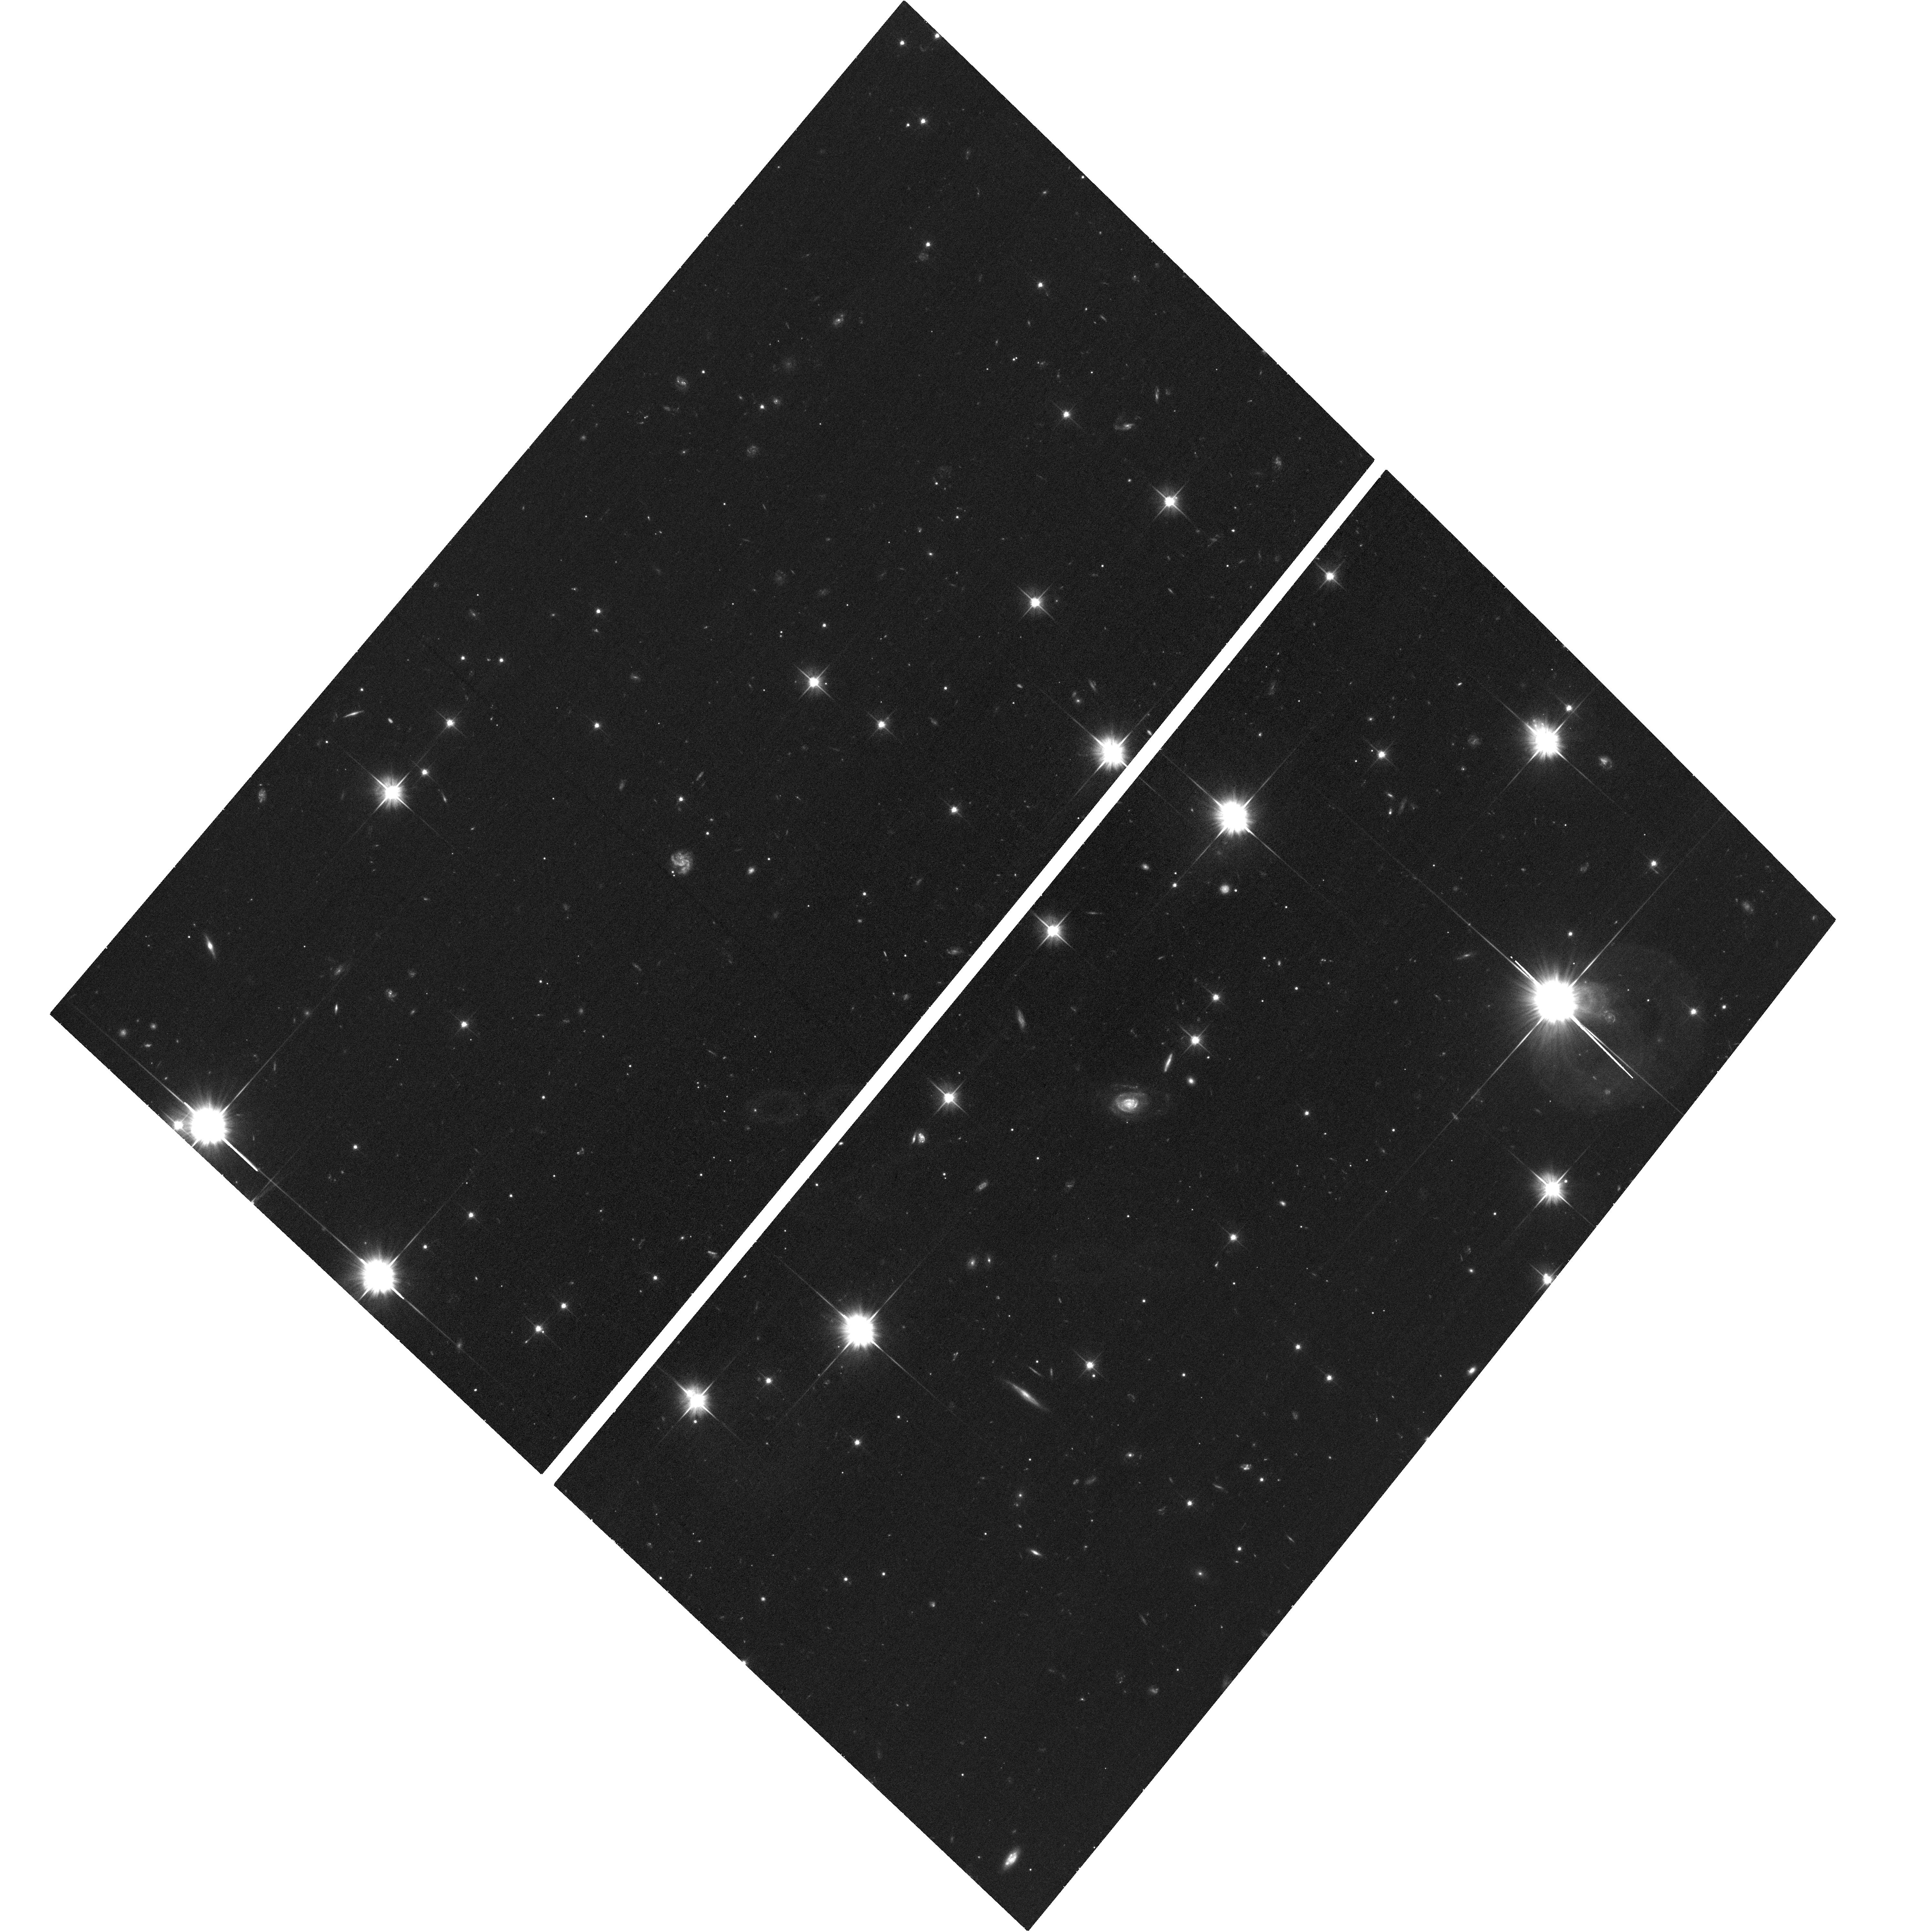
Target: SHORT-GRB
Instrument: ACS/WFC
Filter: F606W
Exposure: 33 min
Observation ID: hst_14357_04_acs_wfc_f606w_jd1u04

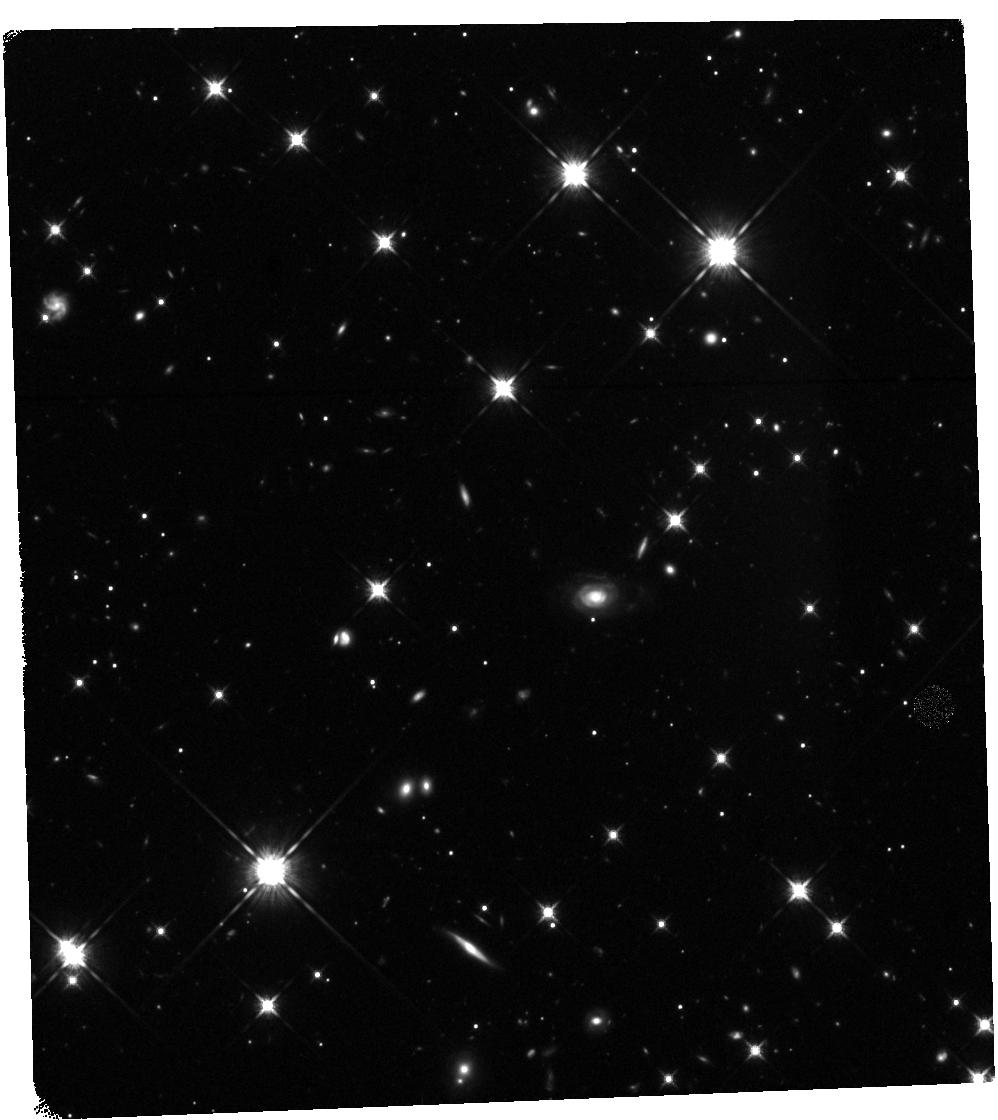
Target: SHORT-GRB
Instrument: WFC3/IR
Filter: F125W
Exposure: 40 min
Observation ID: hst_14357_05_wfc3_ir_f125w_id1u05

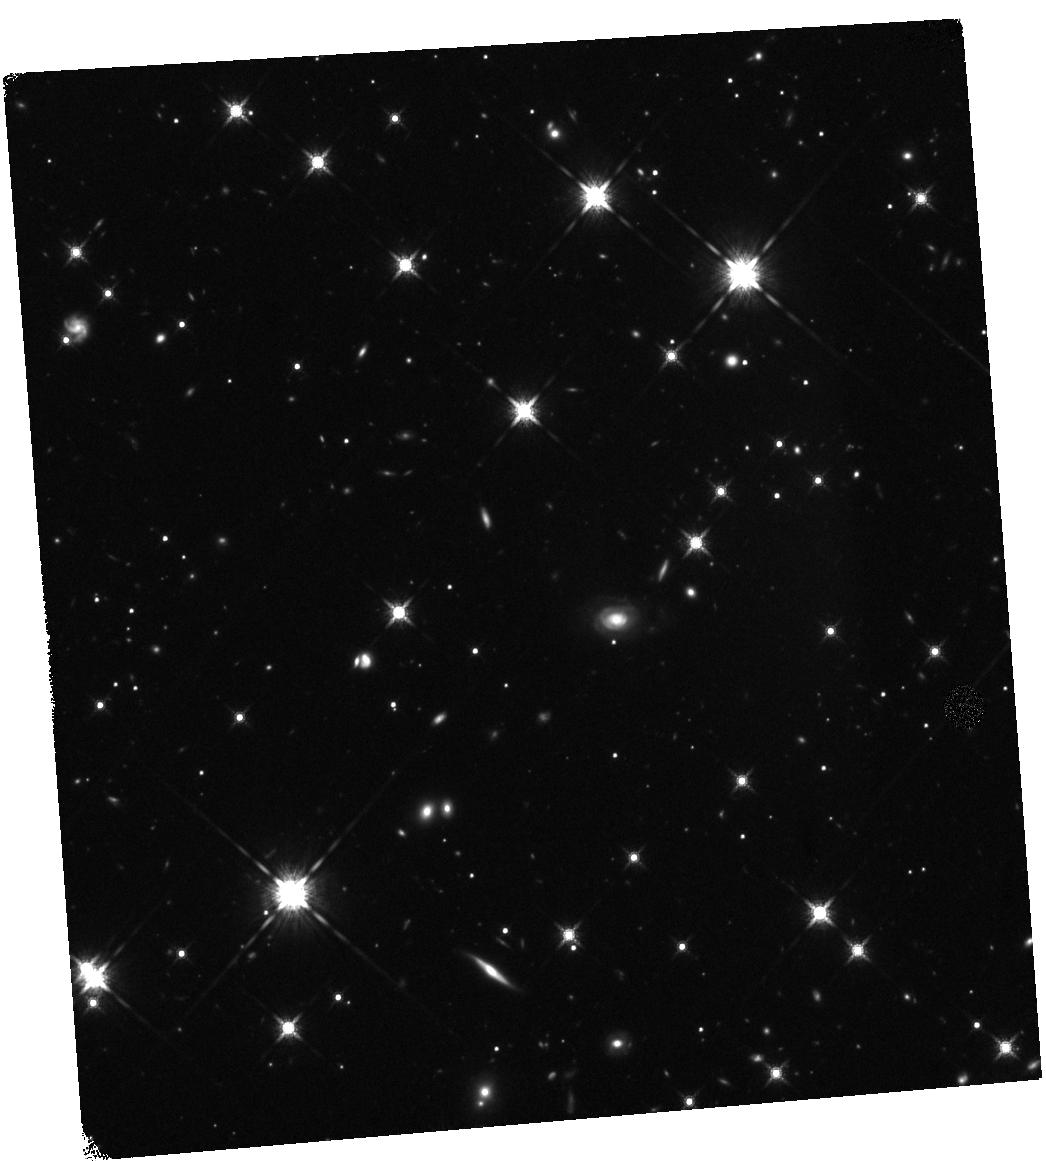
Target: SHORT-GRB
Instrument: WFC3/IR
Filter: F160W
Exposure: 40 min
Observation ID: hst_14357_03_wfc3_ir_f160w_id1u03

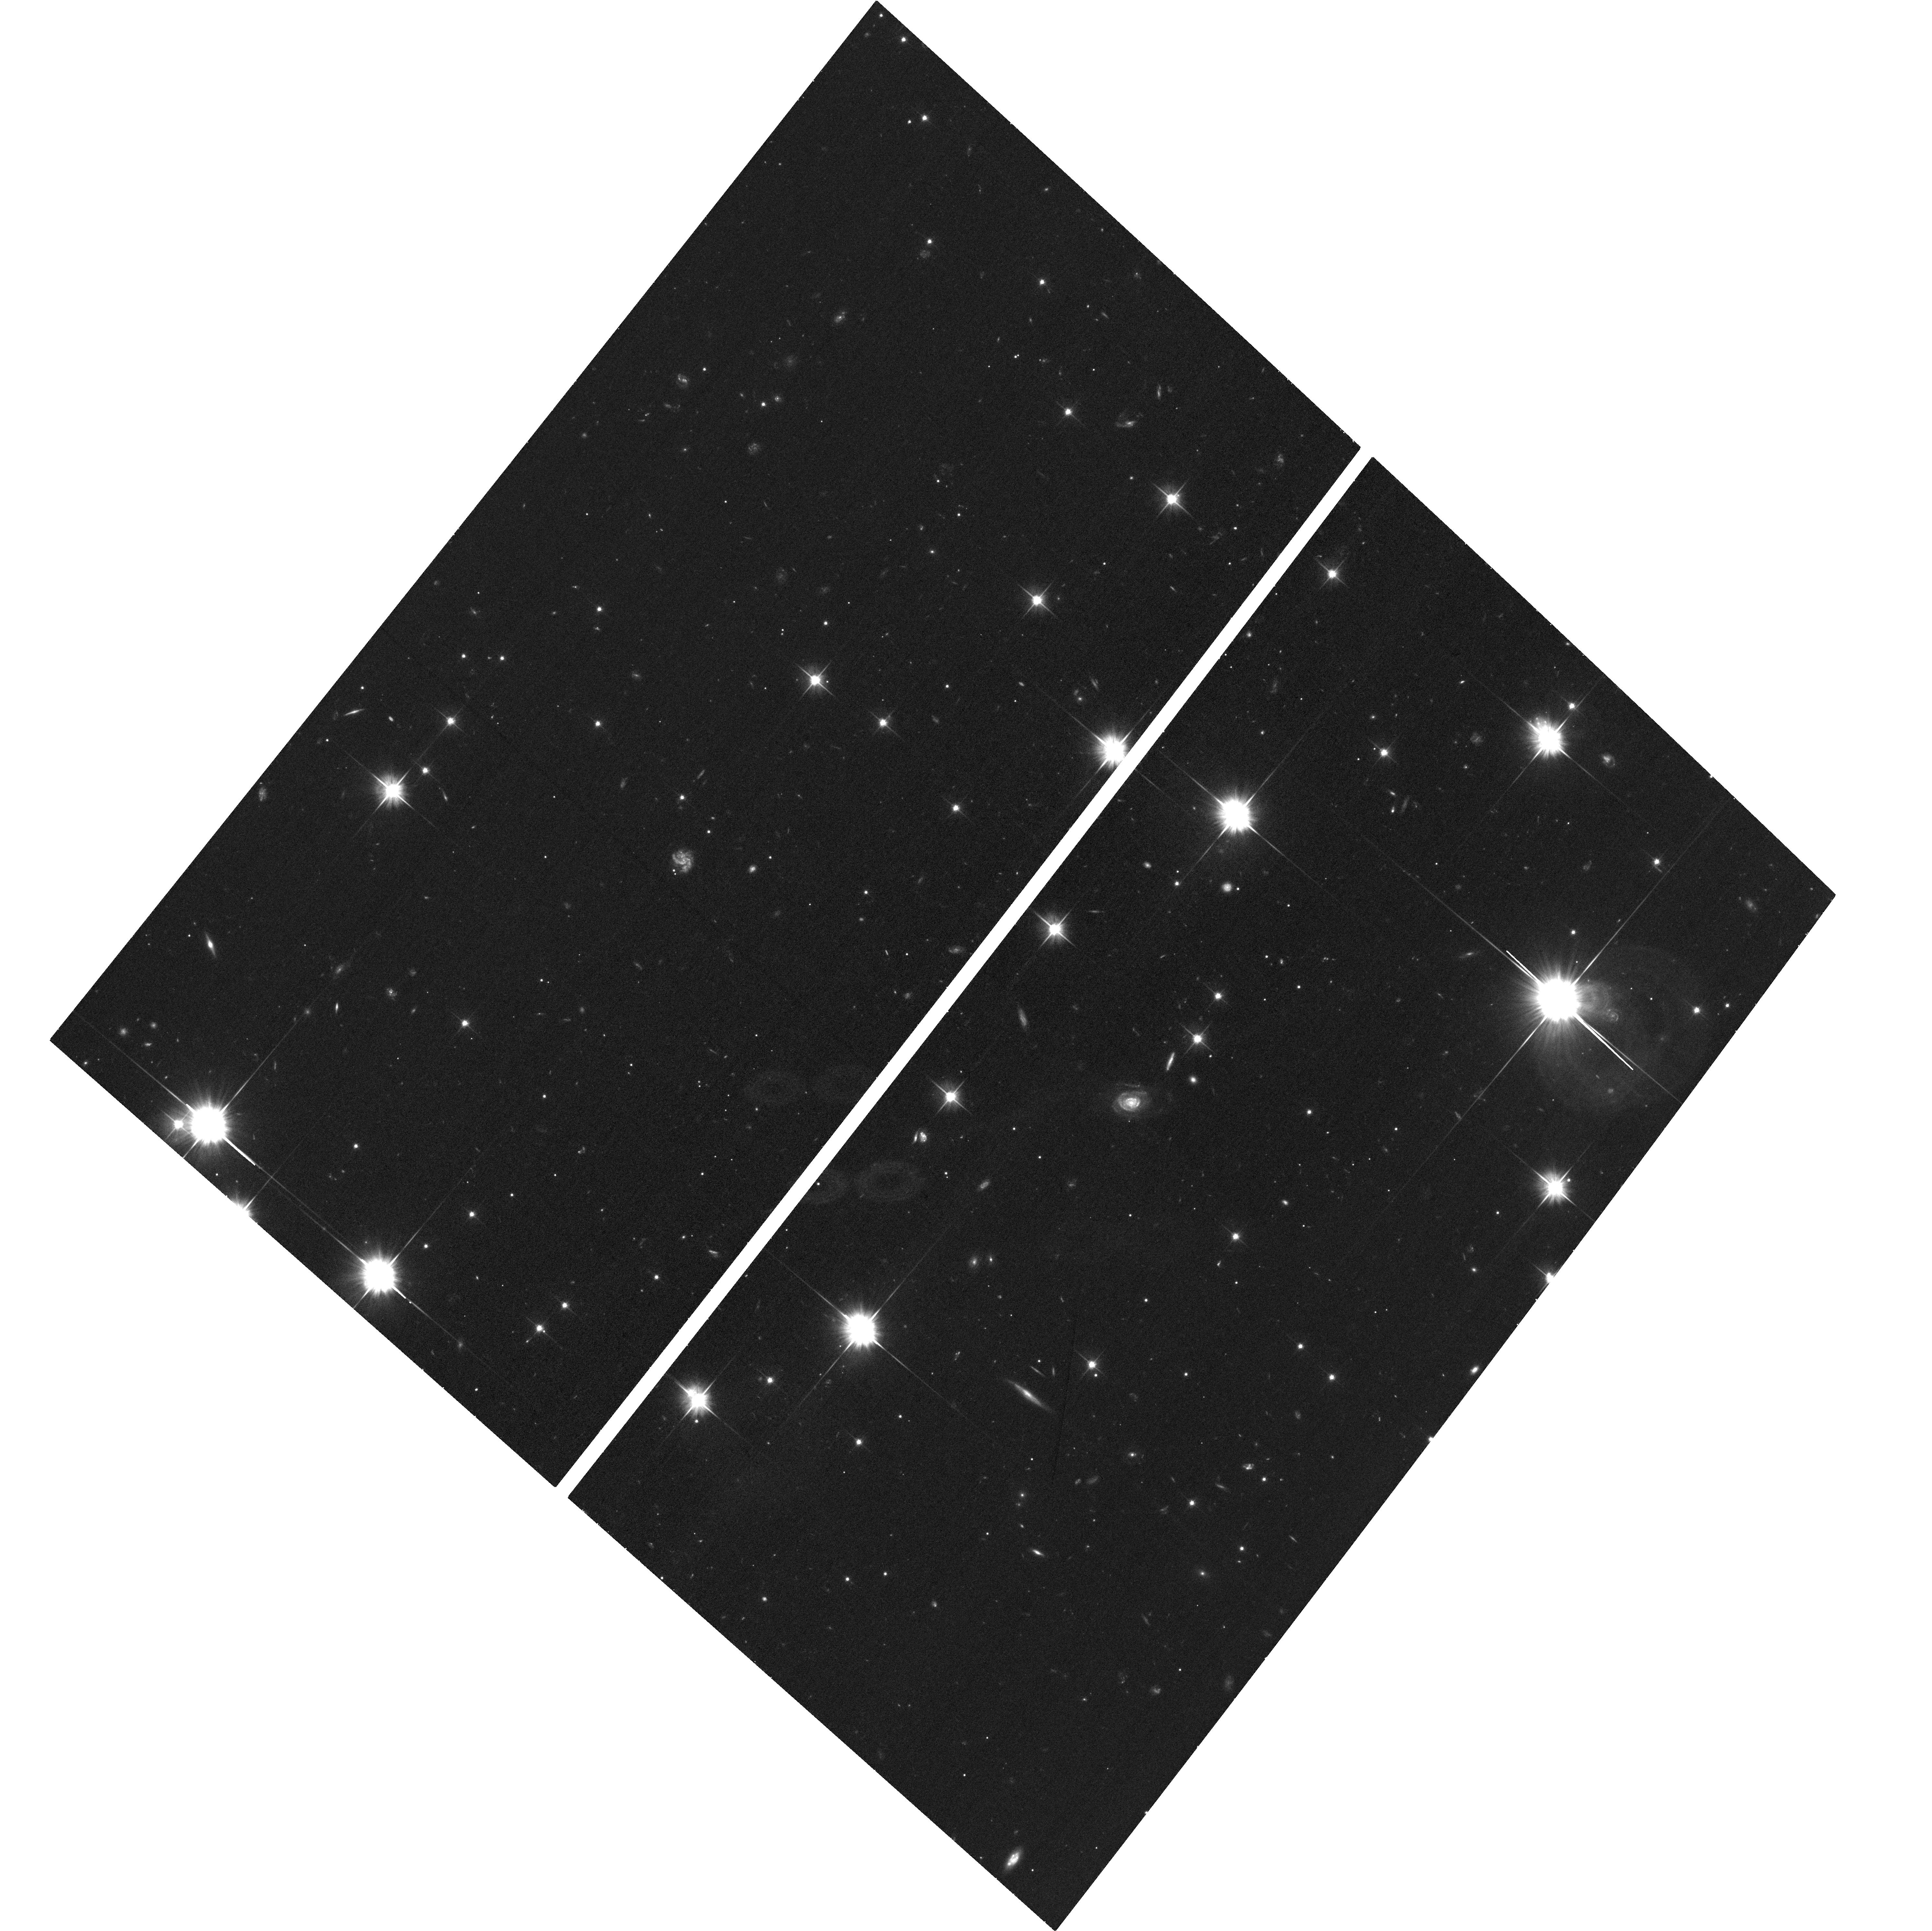
Target: SHORT-GRB
Instrument: ACS/WFC
Filter: F606W
Exposure: 33 min
Observation ID: hst_14357_01_acs_wfc_f606w_jd1u01

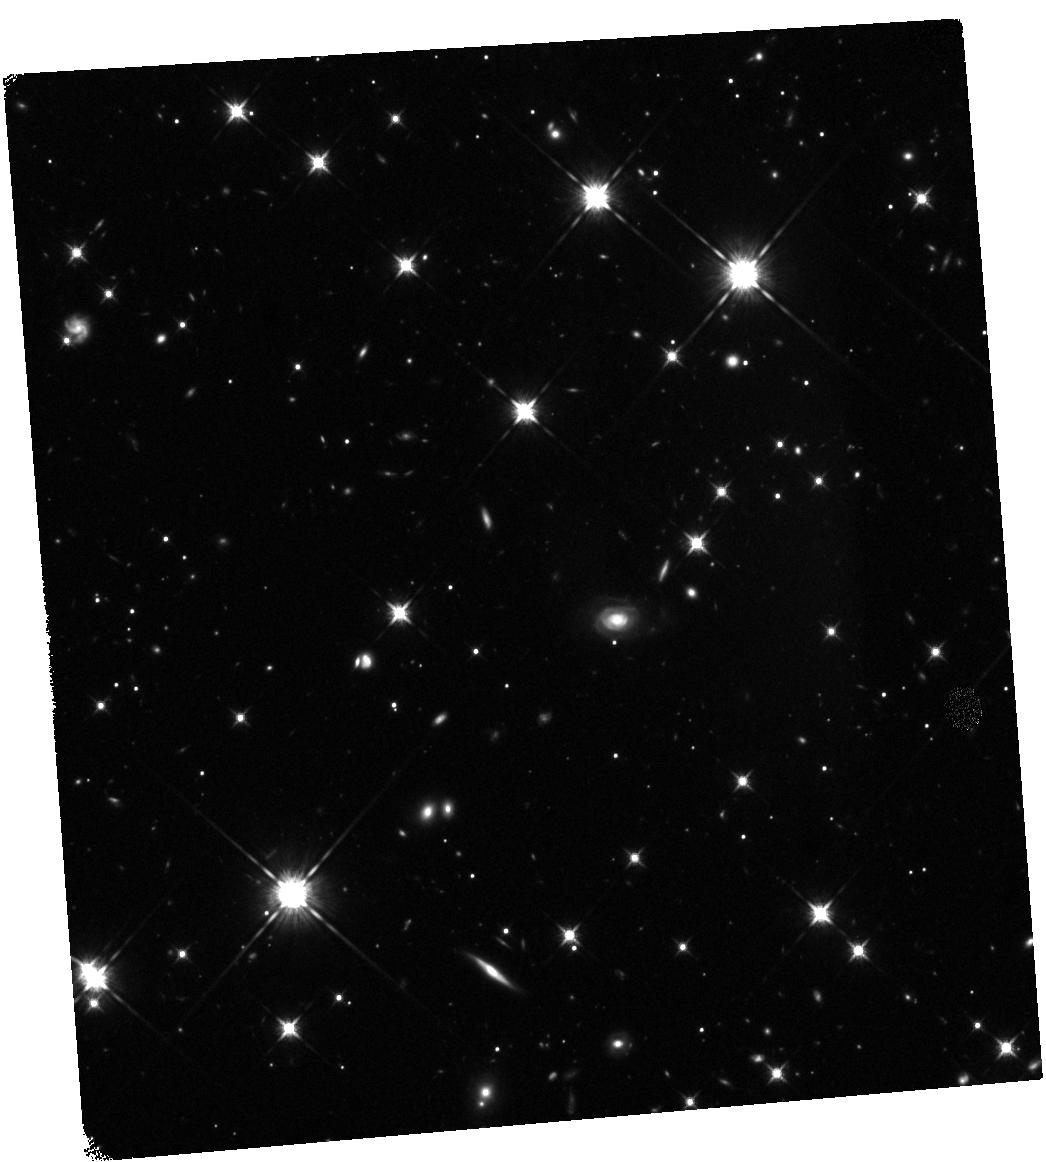
Target: SHORT-GRB
Instrument: WFC3/IR
Filter: F125W
Exposure: 40 min
Observation ID: hst_14357_02_wfc3_ir_f125w_id1u02

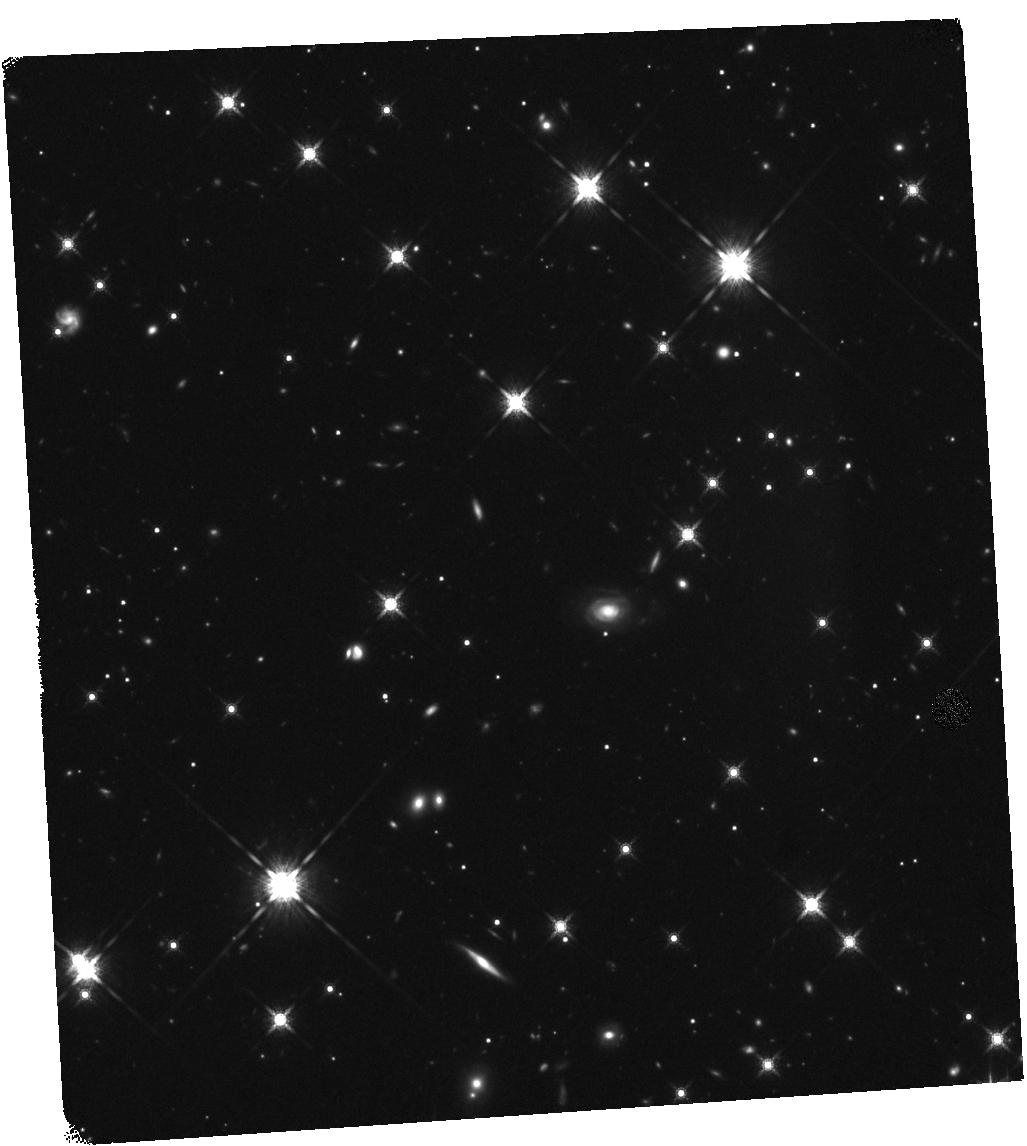
Target: SHORT-GRB
Instrument: WFC3/IR
Filter: F160W
Exposure: 40 min
Observation ID: hst_14357_06_wfc3_ir_f160w_id1u06

Identify the signature of neutron star mergers through rapid Chandra/Hubble observations of a short GRB (PI: Troja, Eleonora)

The afterglow of some short GRBs displays a late-time rebrightening, visible a few days after the gamma-ray burst. Recent HST observations provided tantalizing evidence that such late-time bump could be explained as the emergence of the underlying kilonova emission. This would represent the incontrovertible signature of a neutron star merger, and the first direct link between short GRBs and their progenitors. Here we ask for a rapid and deep Chandra/HST follow-up observation of a short duration GRB in order to detect the expected kilonova bump, and to constrain the origin of the observed emission. Multi-band observations, and in particular X-rays, are critical to pin down the nature of the observed rebrightening, and to distinguish it from the standard afterglow emission.